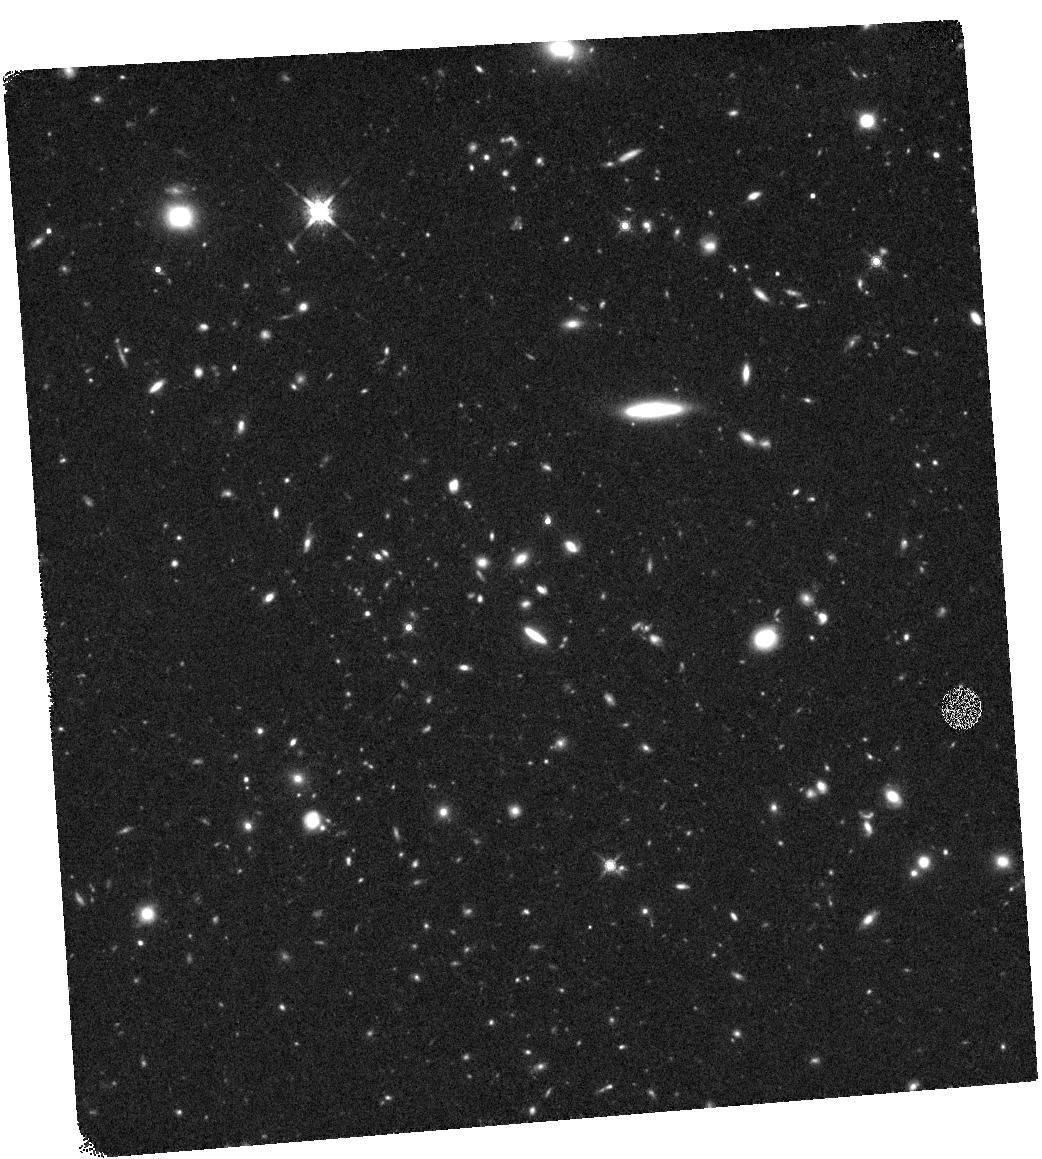
Target: BOSS1244P03. Instrument: WFC3/IR. Filter: F160W. Exposure: 44 min. Observation ID: hst_15266_03_wfc3_ir_f160w_idgr03

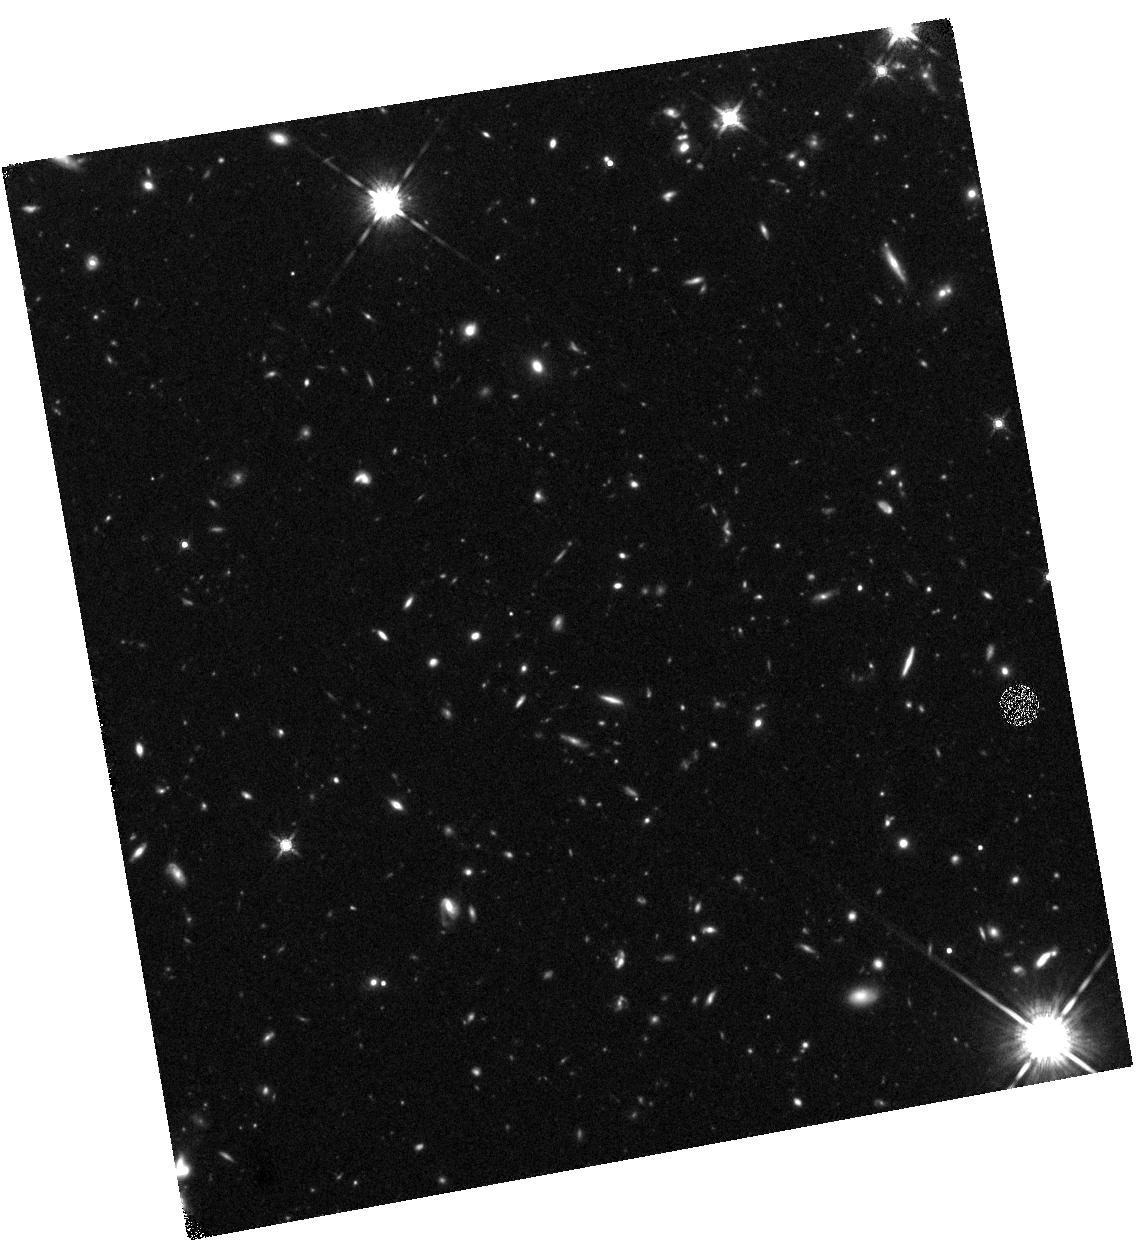
Target: BOSS1542P04. Instrument: WFC3/IR. Filter: F160W. Exposure: 44 min. Observation ID: hst_15266_12_wfc3_ir_f160w_idgr12

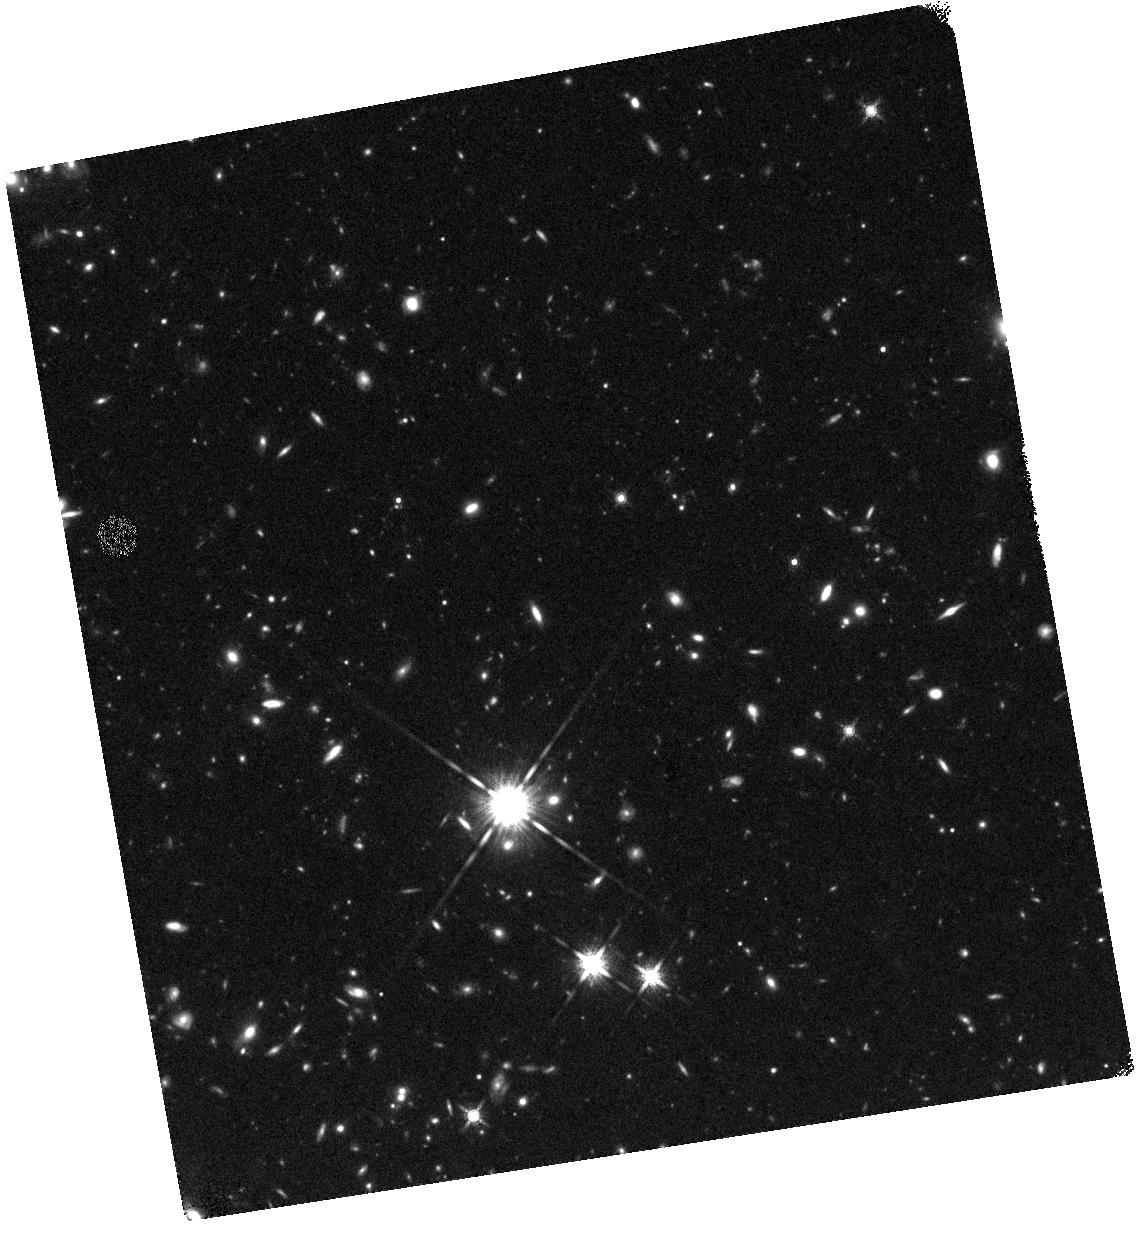
Target: BOSS1542P02. Instrument: WFC3/IR. Filter: F160W. Exposure: 44 min. Observation ID: hst_15266_10_wfc3_ir_f160w_idgr10

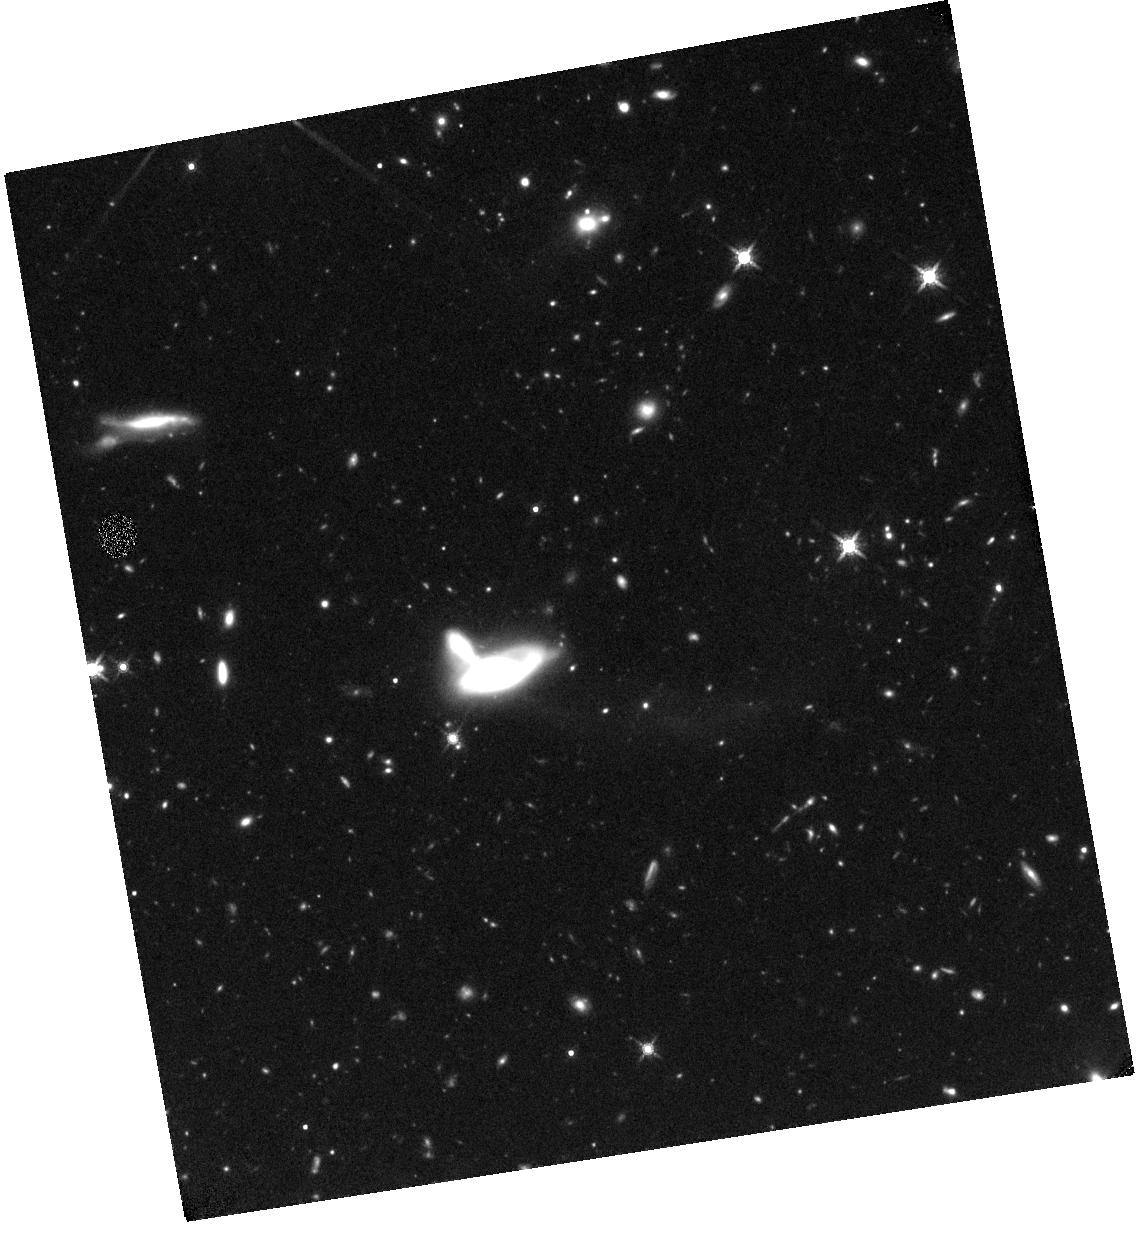
Target: BOSS1542P01. Instrument: WFC3/IR. Filter: F160W. Exposure: 44 min. Observation ID: hst_15266_09_wfc3_ir_f160w_idgr09

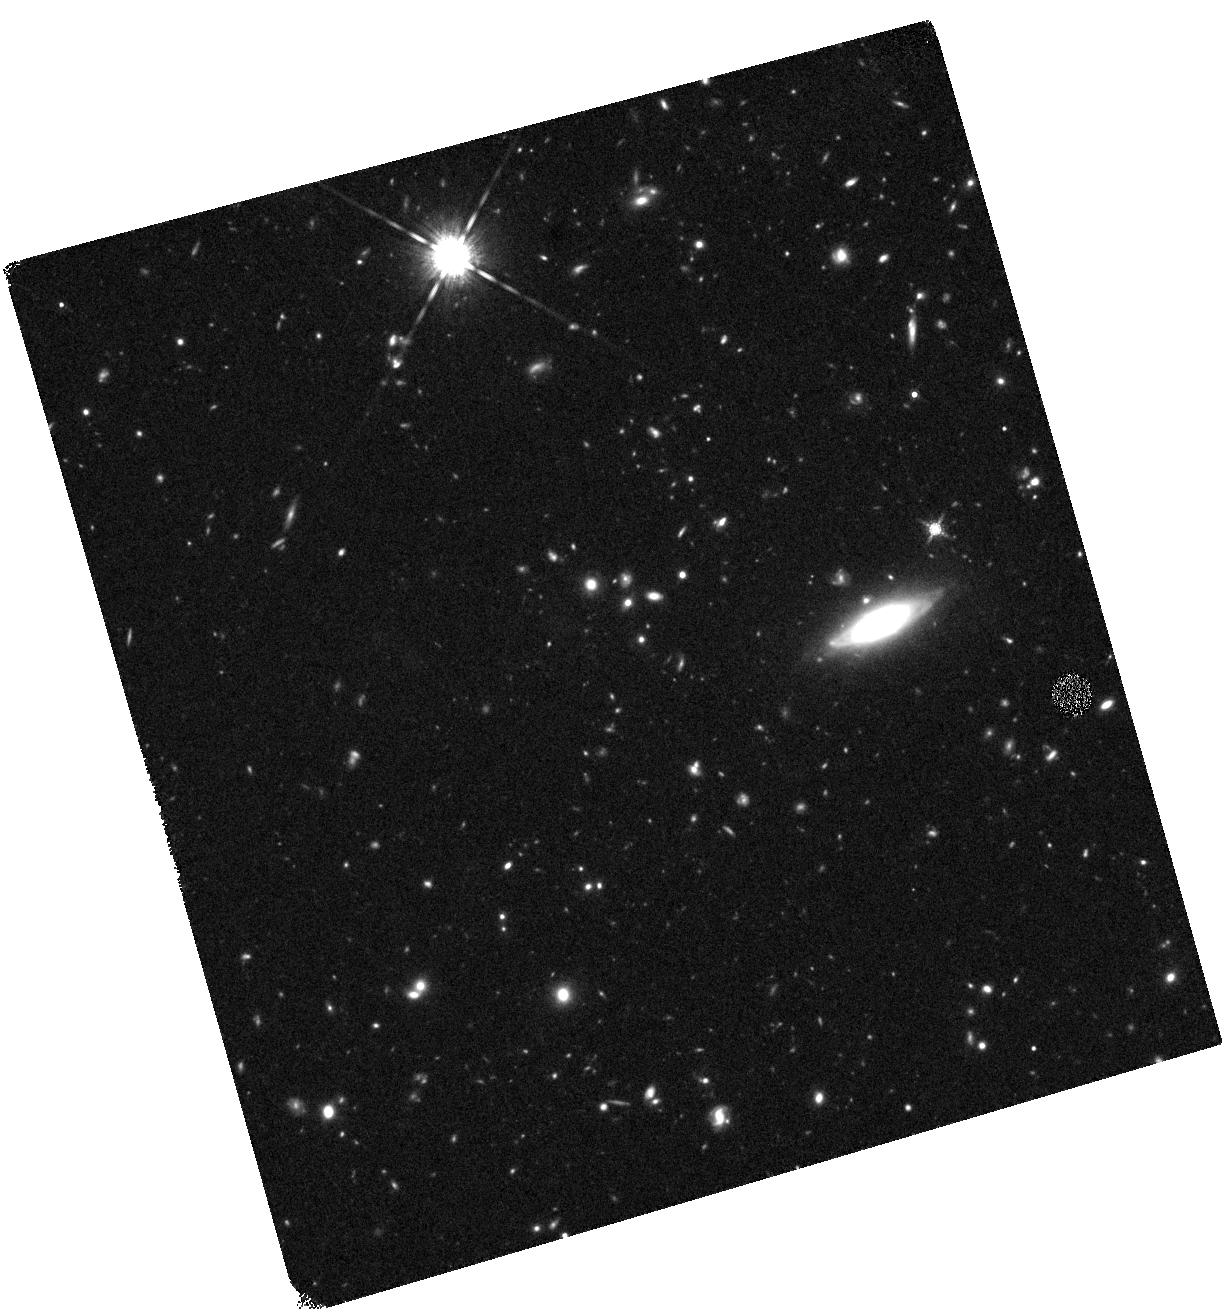
Target: BOSS1244P07. Instrument: WFC3/IR. Filter: F160W. Exposure: 44 min. Observation ID: hst_15266_07_wfc3_ir_f160w_idgr07

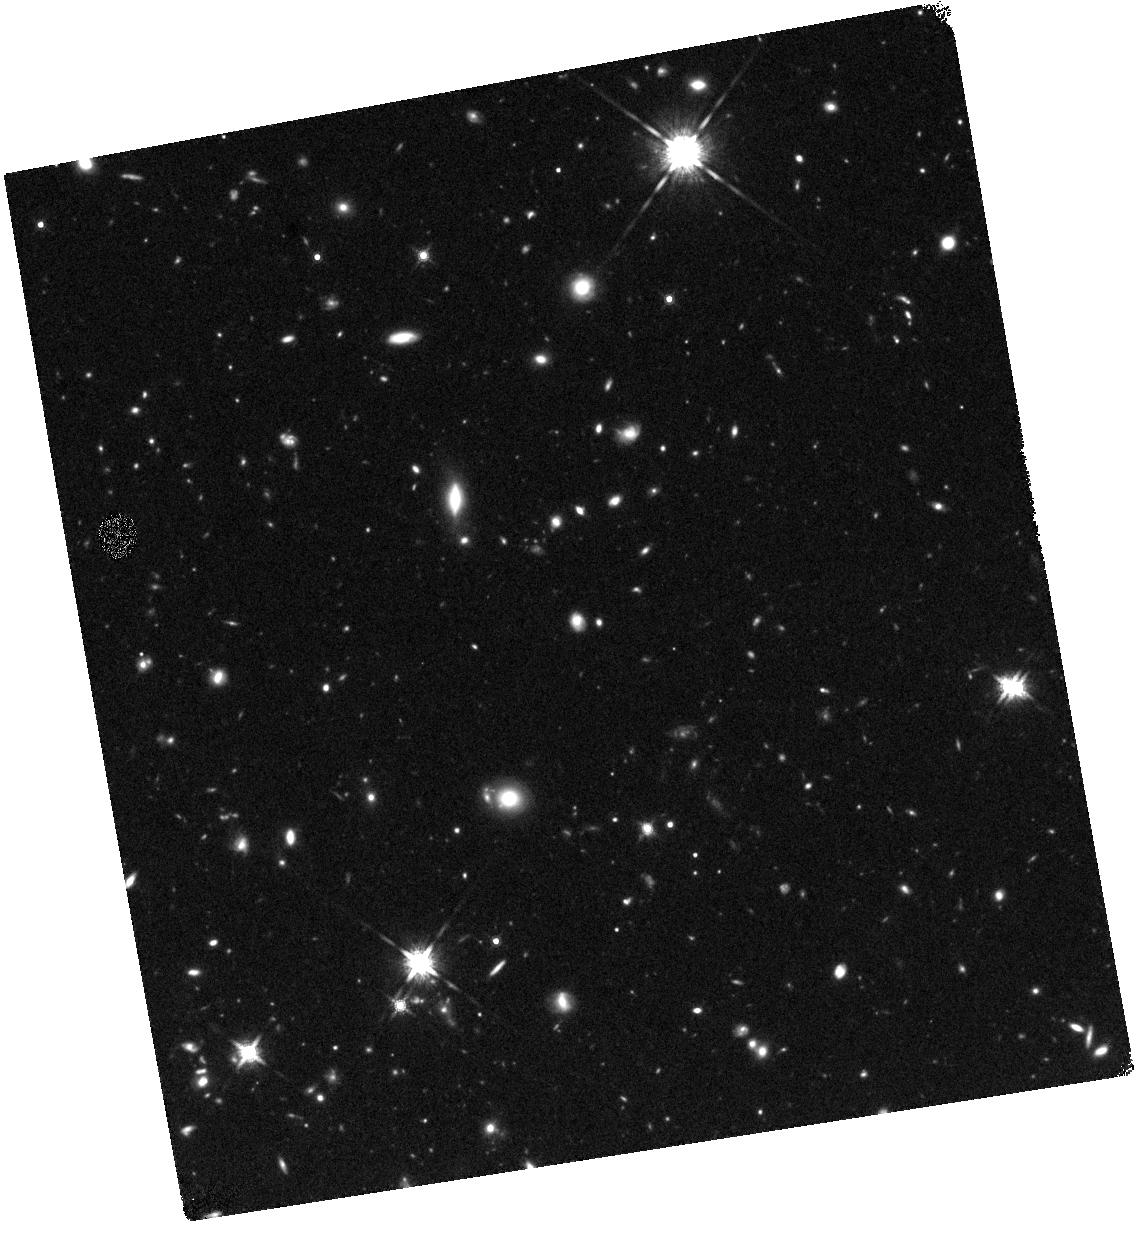
Target: BOSS1542P05. Instrument: WFC3/IR. Filter: F160W. Exposure: 44 min. Observation ID: hst_15266_13_wfc3_ir_f160w_idgr13

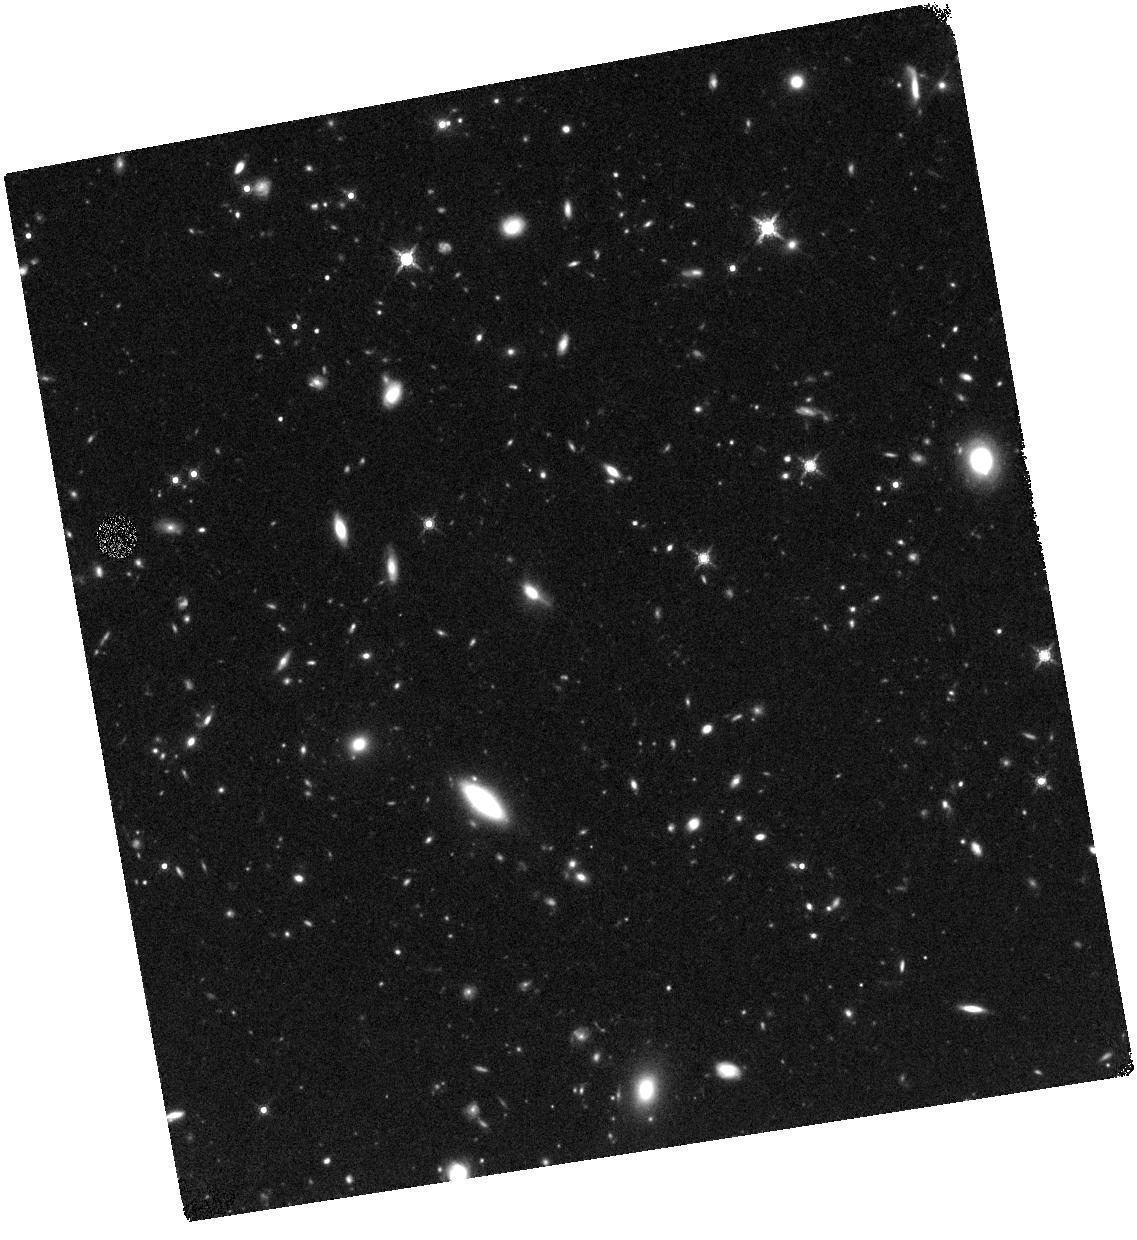
Target: BOSS1542P07. Instrument: WFC3/IR. Filter: F160W. Exposure: 44 min. Observation ID: hst_15266_15_wfc3_ir_f160w_idgr15

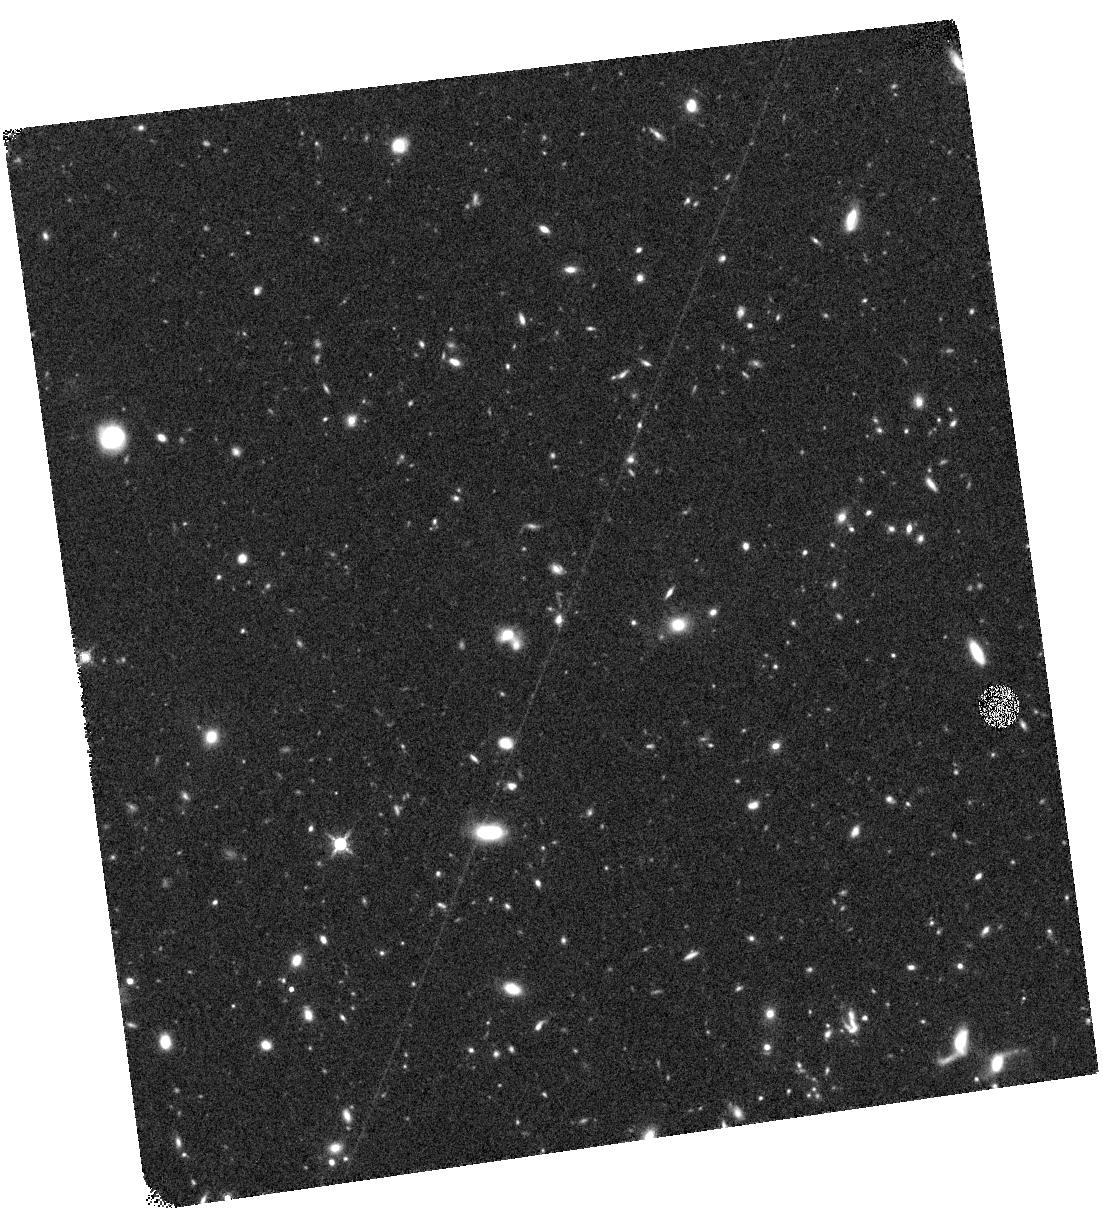
Target: BOSS1244P05. Instrument: WFC3/IR. Filter: F160W. Exposure: 44 min. Observation ID: hst_15266_05_wfc3_ir_f160w_idgr05

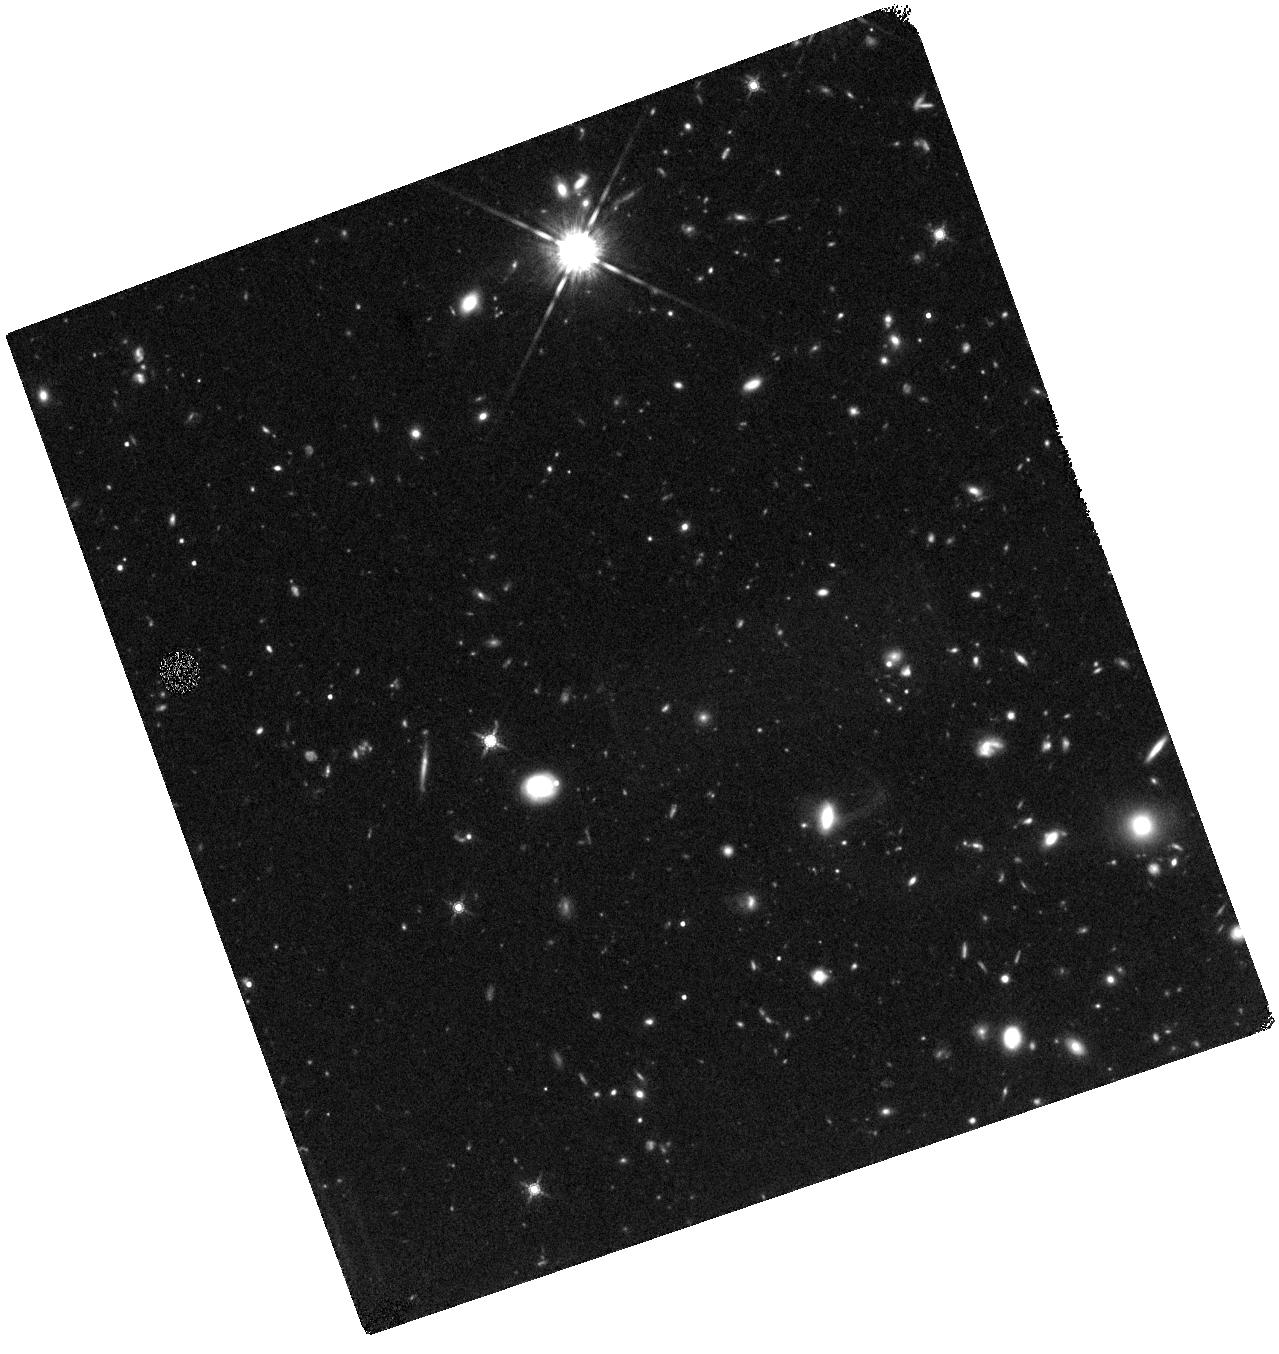
Target: BOSS1542P06. Instrument: WFC3/IR. Filter: F160W. Exposure: 44 min. Observation ID: hst_15266_14_wfc3_ir_f160w_idgr14

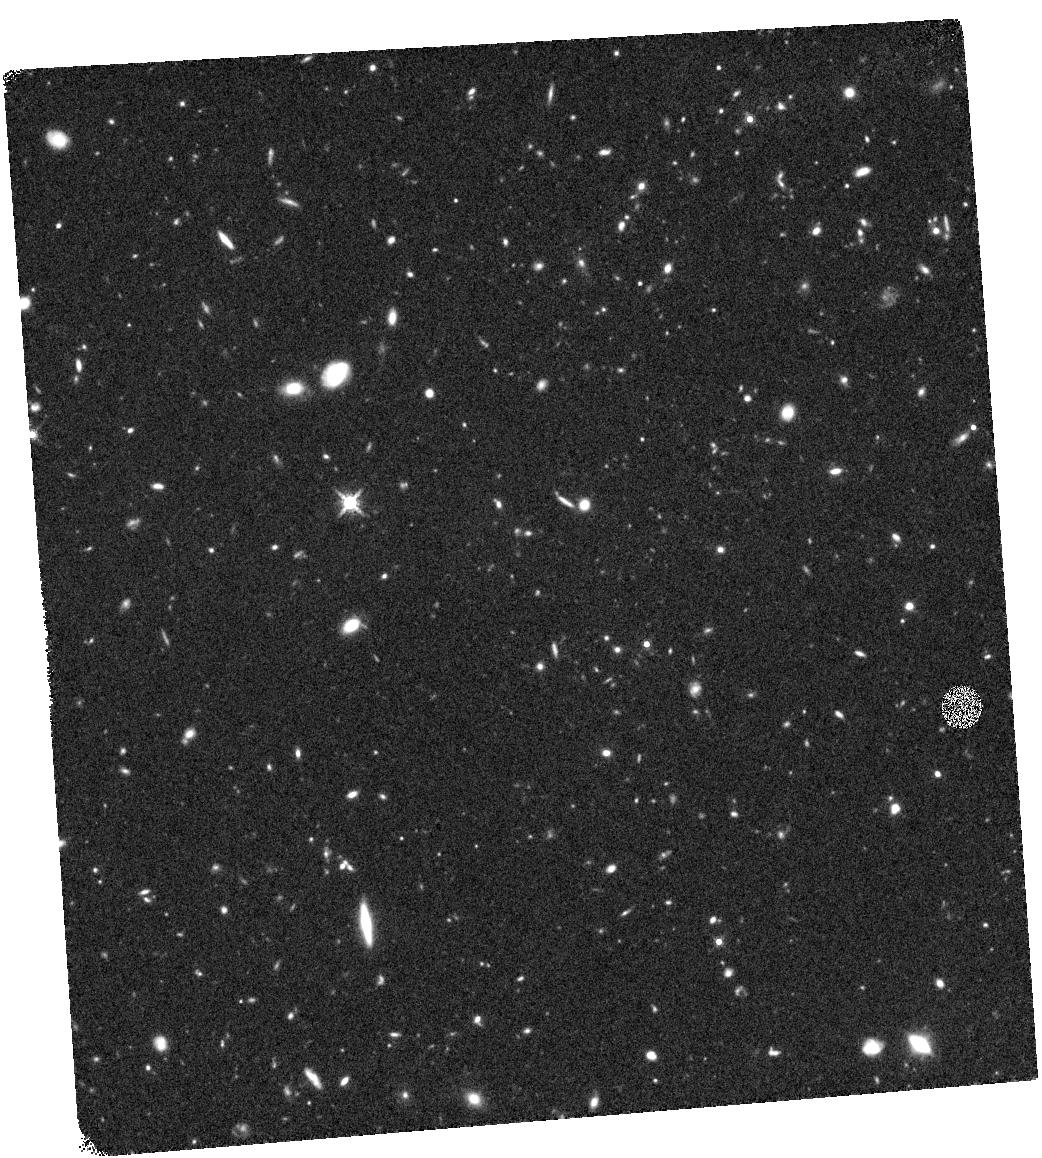
Target: BOSS1244P04. Instrument: WFC3/IR. Filter: F160W. Exposure: 44 min. Observation ID: hst_15266_04_wfc3_ir_f160w_idgr04

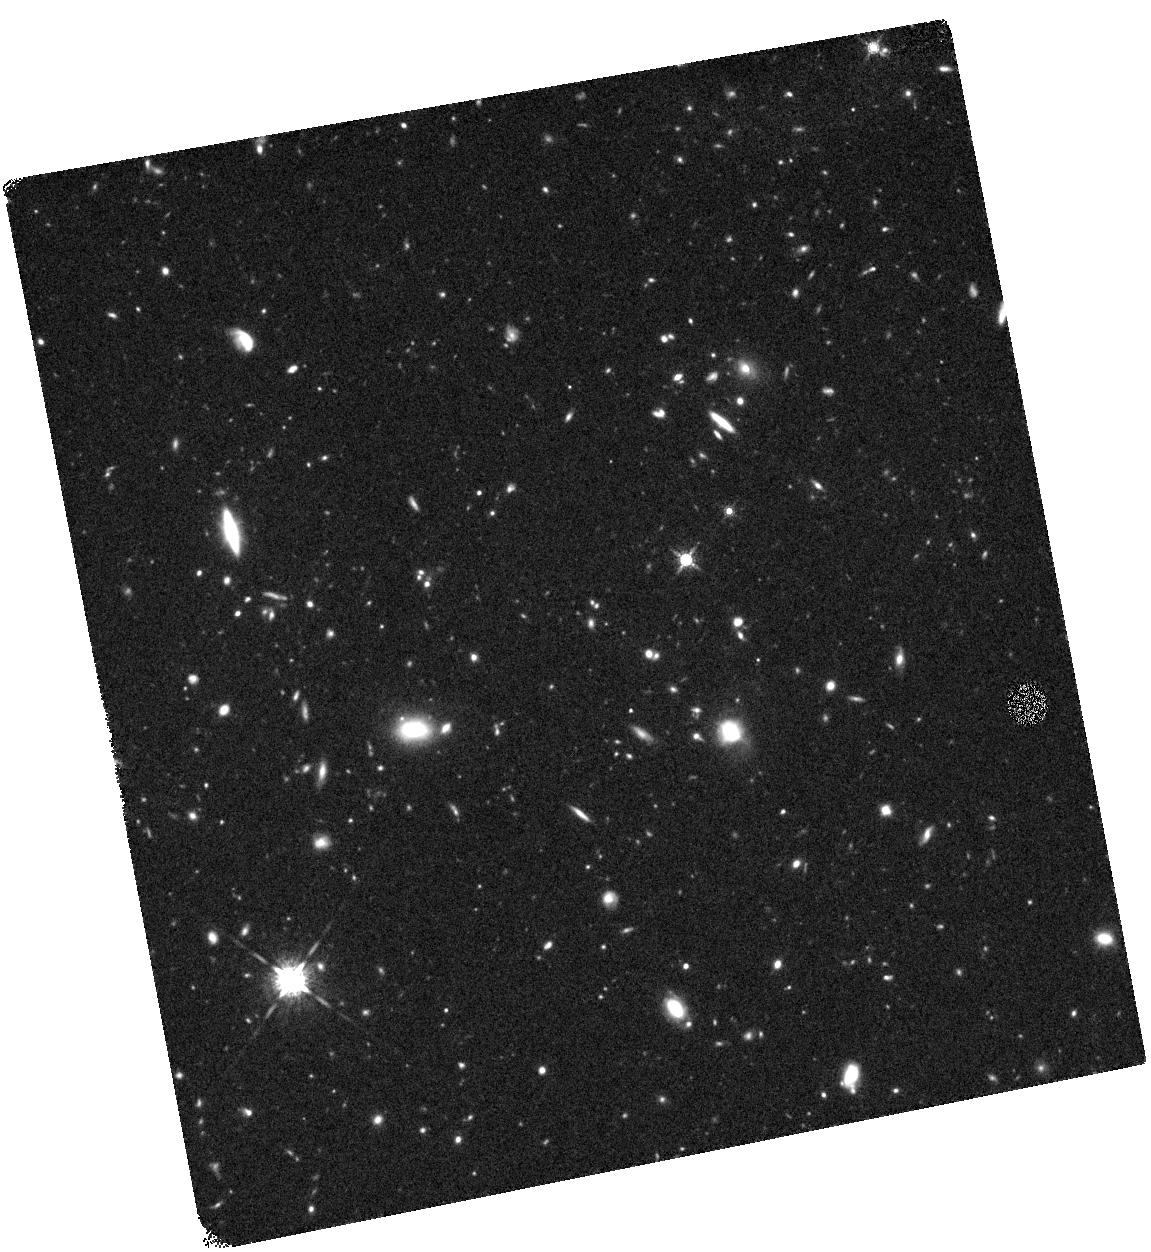
Target: BOSS1244P02. Instrument: WFC3/IR. Filter: F160W. Exposure: 44 min. Observation ID: hst_15266_02_wfc3_ir_f160w_idgr02

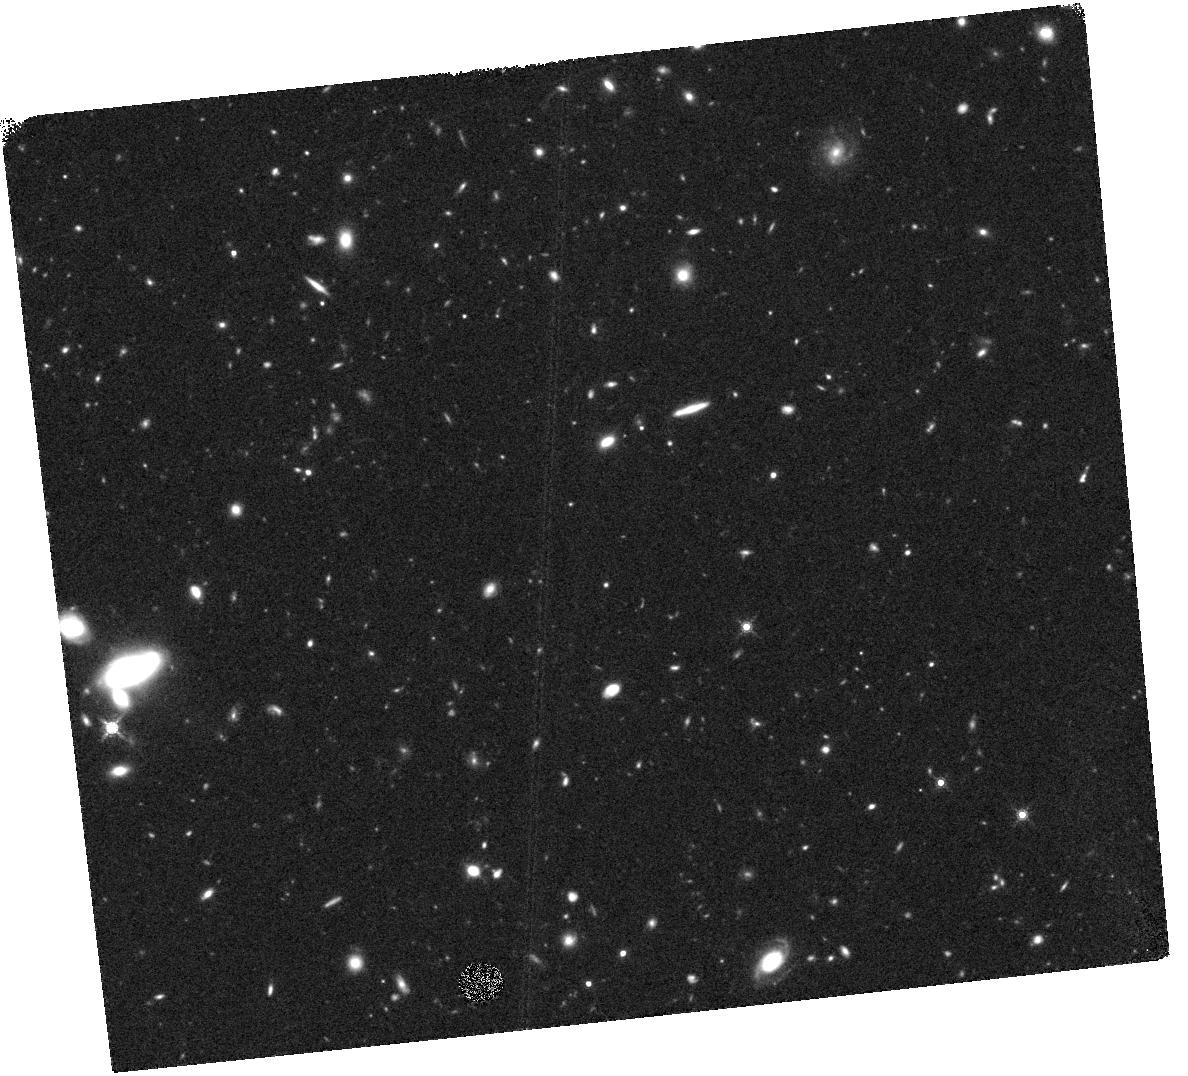
Target: BOSS1244P08. Instrument: WFC3/IR. Filter: F160W. Exposure: 44 min. Observation ID: hst_15266_08_wfc3_ir_f160w_idgr08

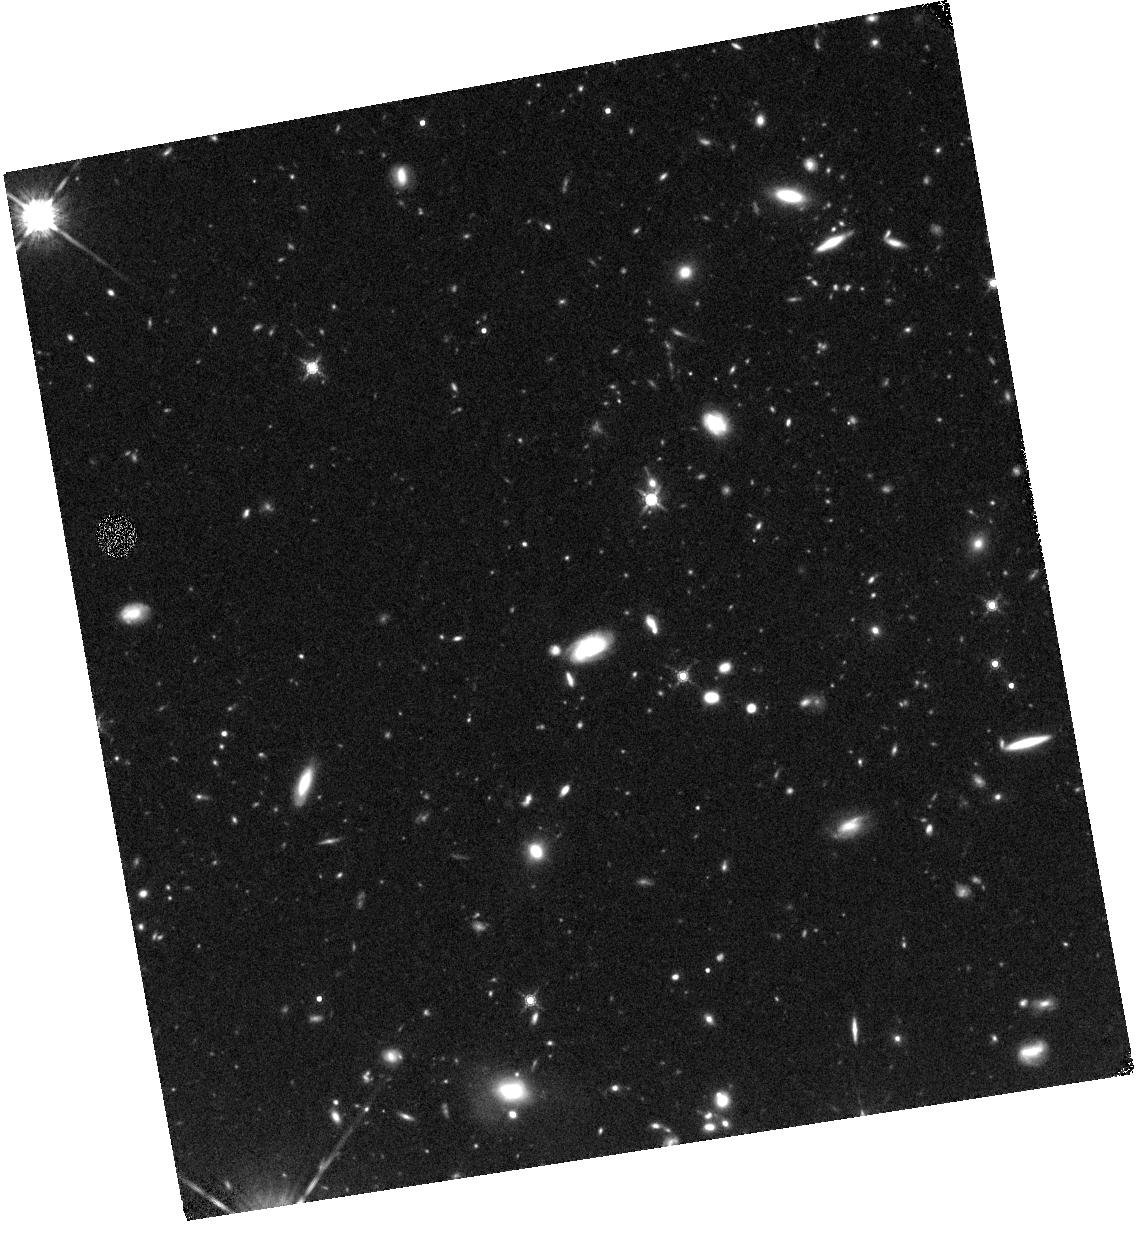
Target: BOSS1542P03. Instrument: WFC3/IR. Filter: F160W. Exposure: 44 min. Observation ID: hst_15266_11_wfc3_ir_f160w_idgr11

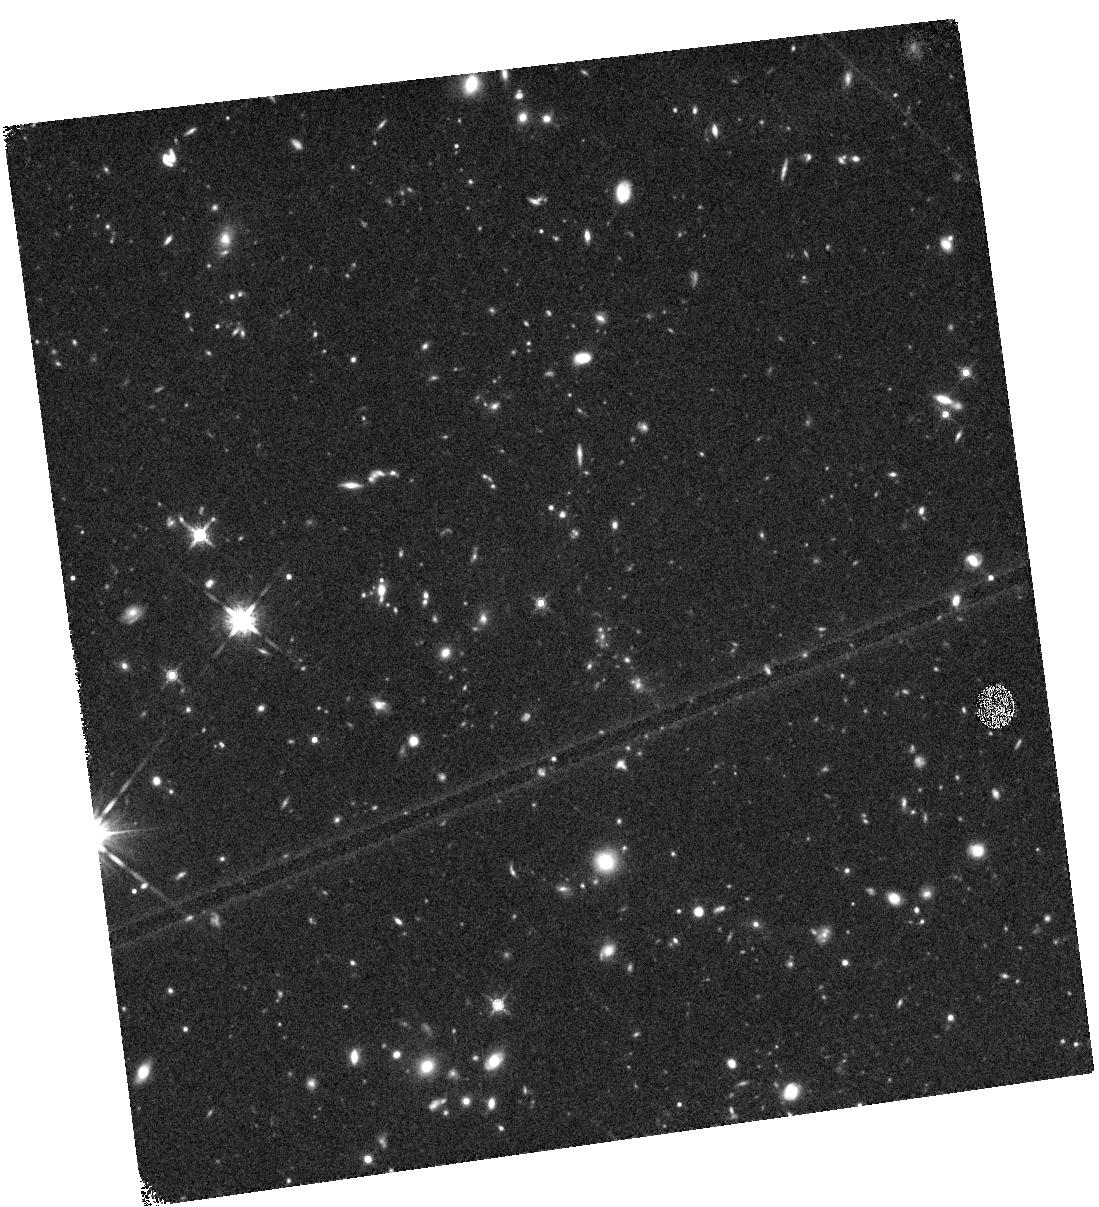
Target: BOSS1244P01. Instrument: WFC3/IR. Filter: F160W. Exposure: 44 min. Observation ID: hst_15266_01_wfc3_ir_f160w_idgr01

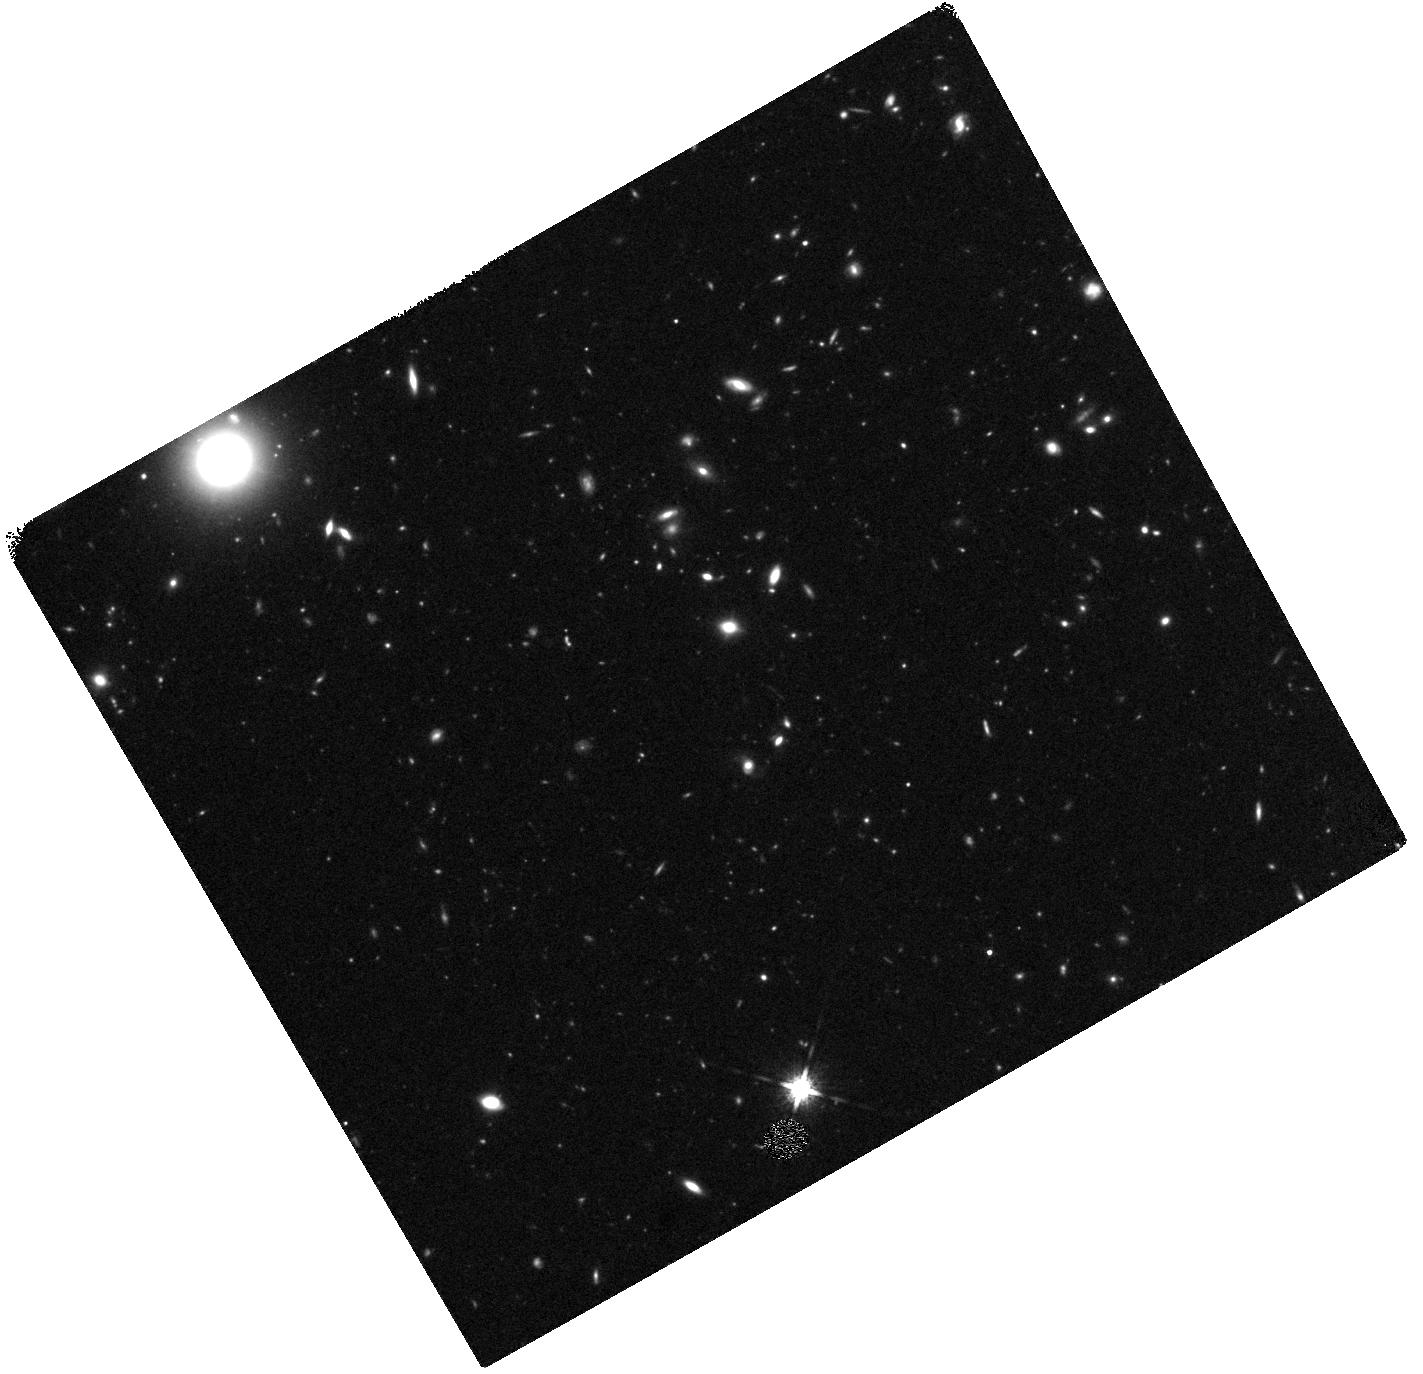
Target: BOSS1244P06. Instrument: WFC3/IR. Filter: F160W. Exposure: 44 min. Observation ID: hst_15266_06_wfc3_ir_f160w_idgr06

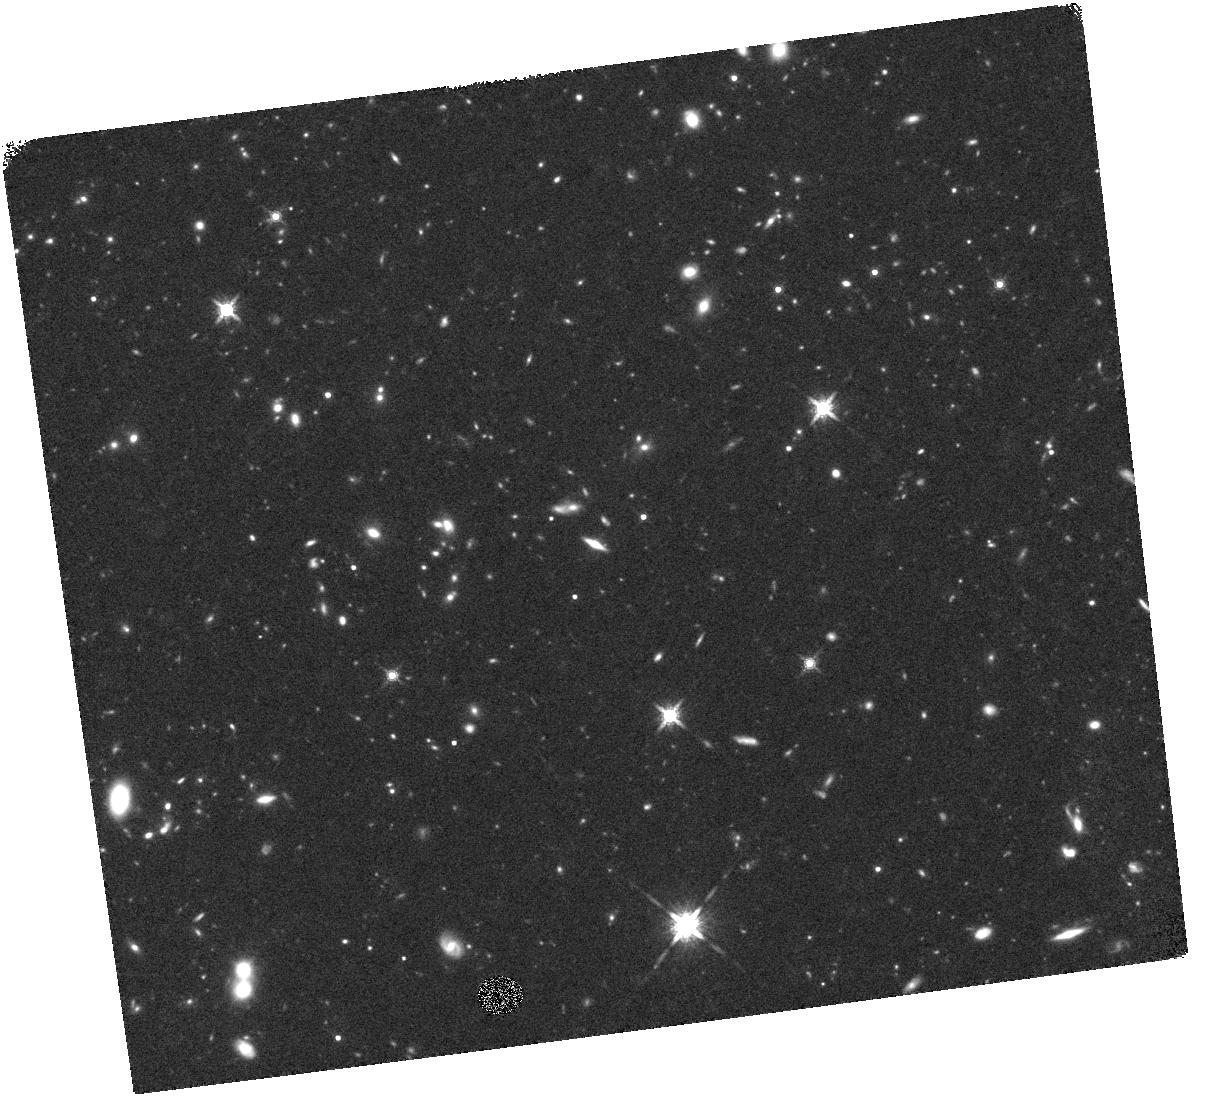
Target: BOSS1542P08. Instrument: WFC3/IR. Filter: F160W. Exposure: 44 min. Observation ID: hst_15266_16_wfc3_ir_f160w_idgr16

Imaging the Most Massive Galaxy Overdensities at z=2.2: The Morphology-Density Relation at High Redshift (PI: Cai, Zheng)

We propose deep HST/WFC3 imaging in the density peak area of BOSS1244 and BOSS1542 protoclusters at z = 2.23 traced by the strongest groups of Ly-alpha absorbers and multiple quasars in SDSS database. These two structures are selected from a large survey volume of 1 Gpc^3, and they are the most overdense and robustly established cluster-sized overdensities at z ~ 2. BOSS1244 has the overdensity of 11.0+/-2.0 on the 15 comoving Mpc (cMpc) scale and BOSS1542 has the overdensity of 13.0+/-2.0 on the 15cMpc scale, representing the most overdense environments at high redshift. Our dedicated LBT/LUCI and MMT/MMIRS observations have confirmed >~100 galaxies at z=2.23+/-0.02 in each field, and confirmed the H-alpha emitters (H < 24.0) in these two fields, and measured the 3-D large-scale structures. Furthermore, these two fields are covered with complete wavelength observations from U-band to K-band using ground-based imaging. In Cycle-25, we propose to use eight HST/WFC3 pointings to cover the most overdense regions in each field. We will measure the detailed rest-frame optical morphology of for 78 member galaxies in BOSS1244 and 85 member galaxies in BOSS1542. These observations will determine whether the universal morphology-density relationship observed in the low-redshift Universe is already in place in and around most overdense region at z ~ 2. Combining the new HST observations with the existing multi-wavelength imaging ranging from 0.3 - 2.3 microns, optical spectroscopy, and narrow-band imaging, we will provide a robust sample of galaxies in the most massive protocluster at z=2 which could be evolved into the most massive galaxy clusters (10^15 M_sun) in later epoch.